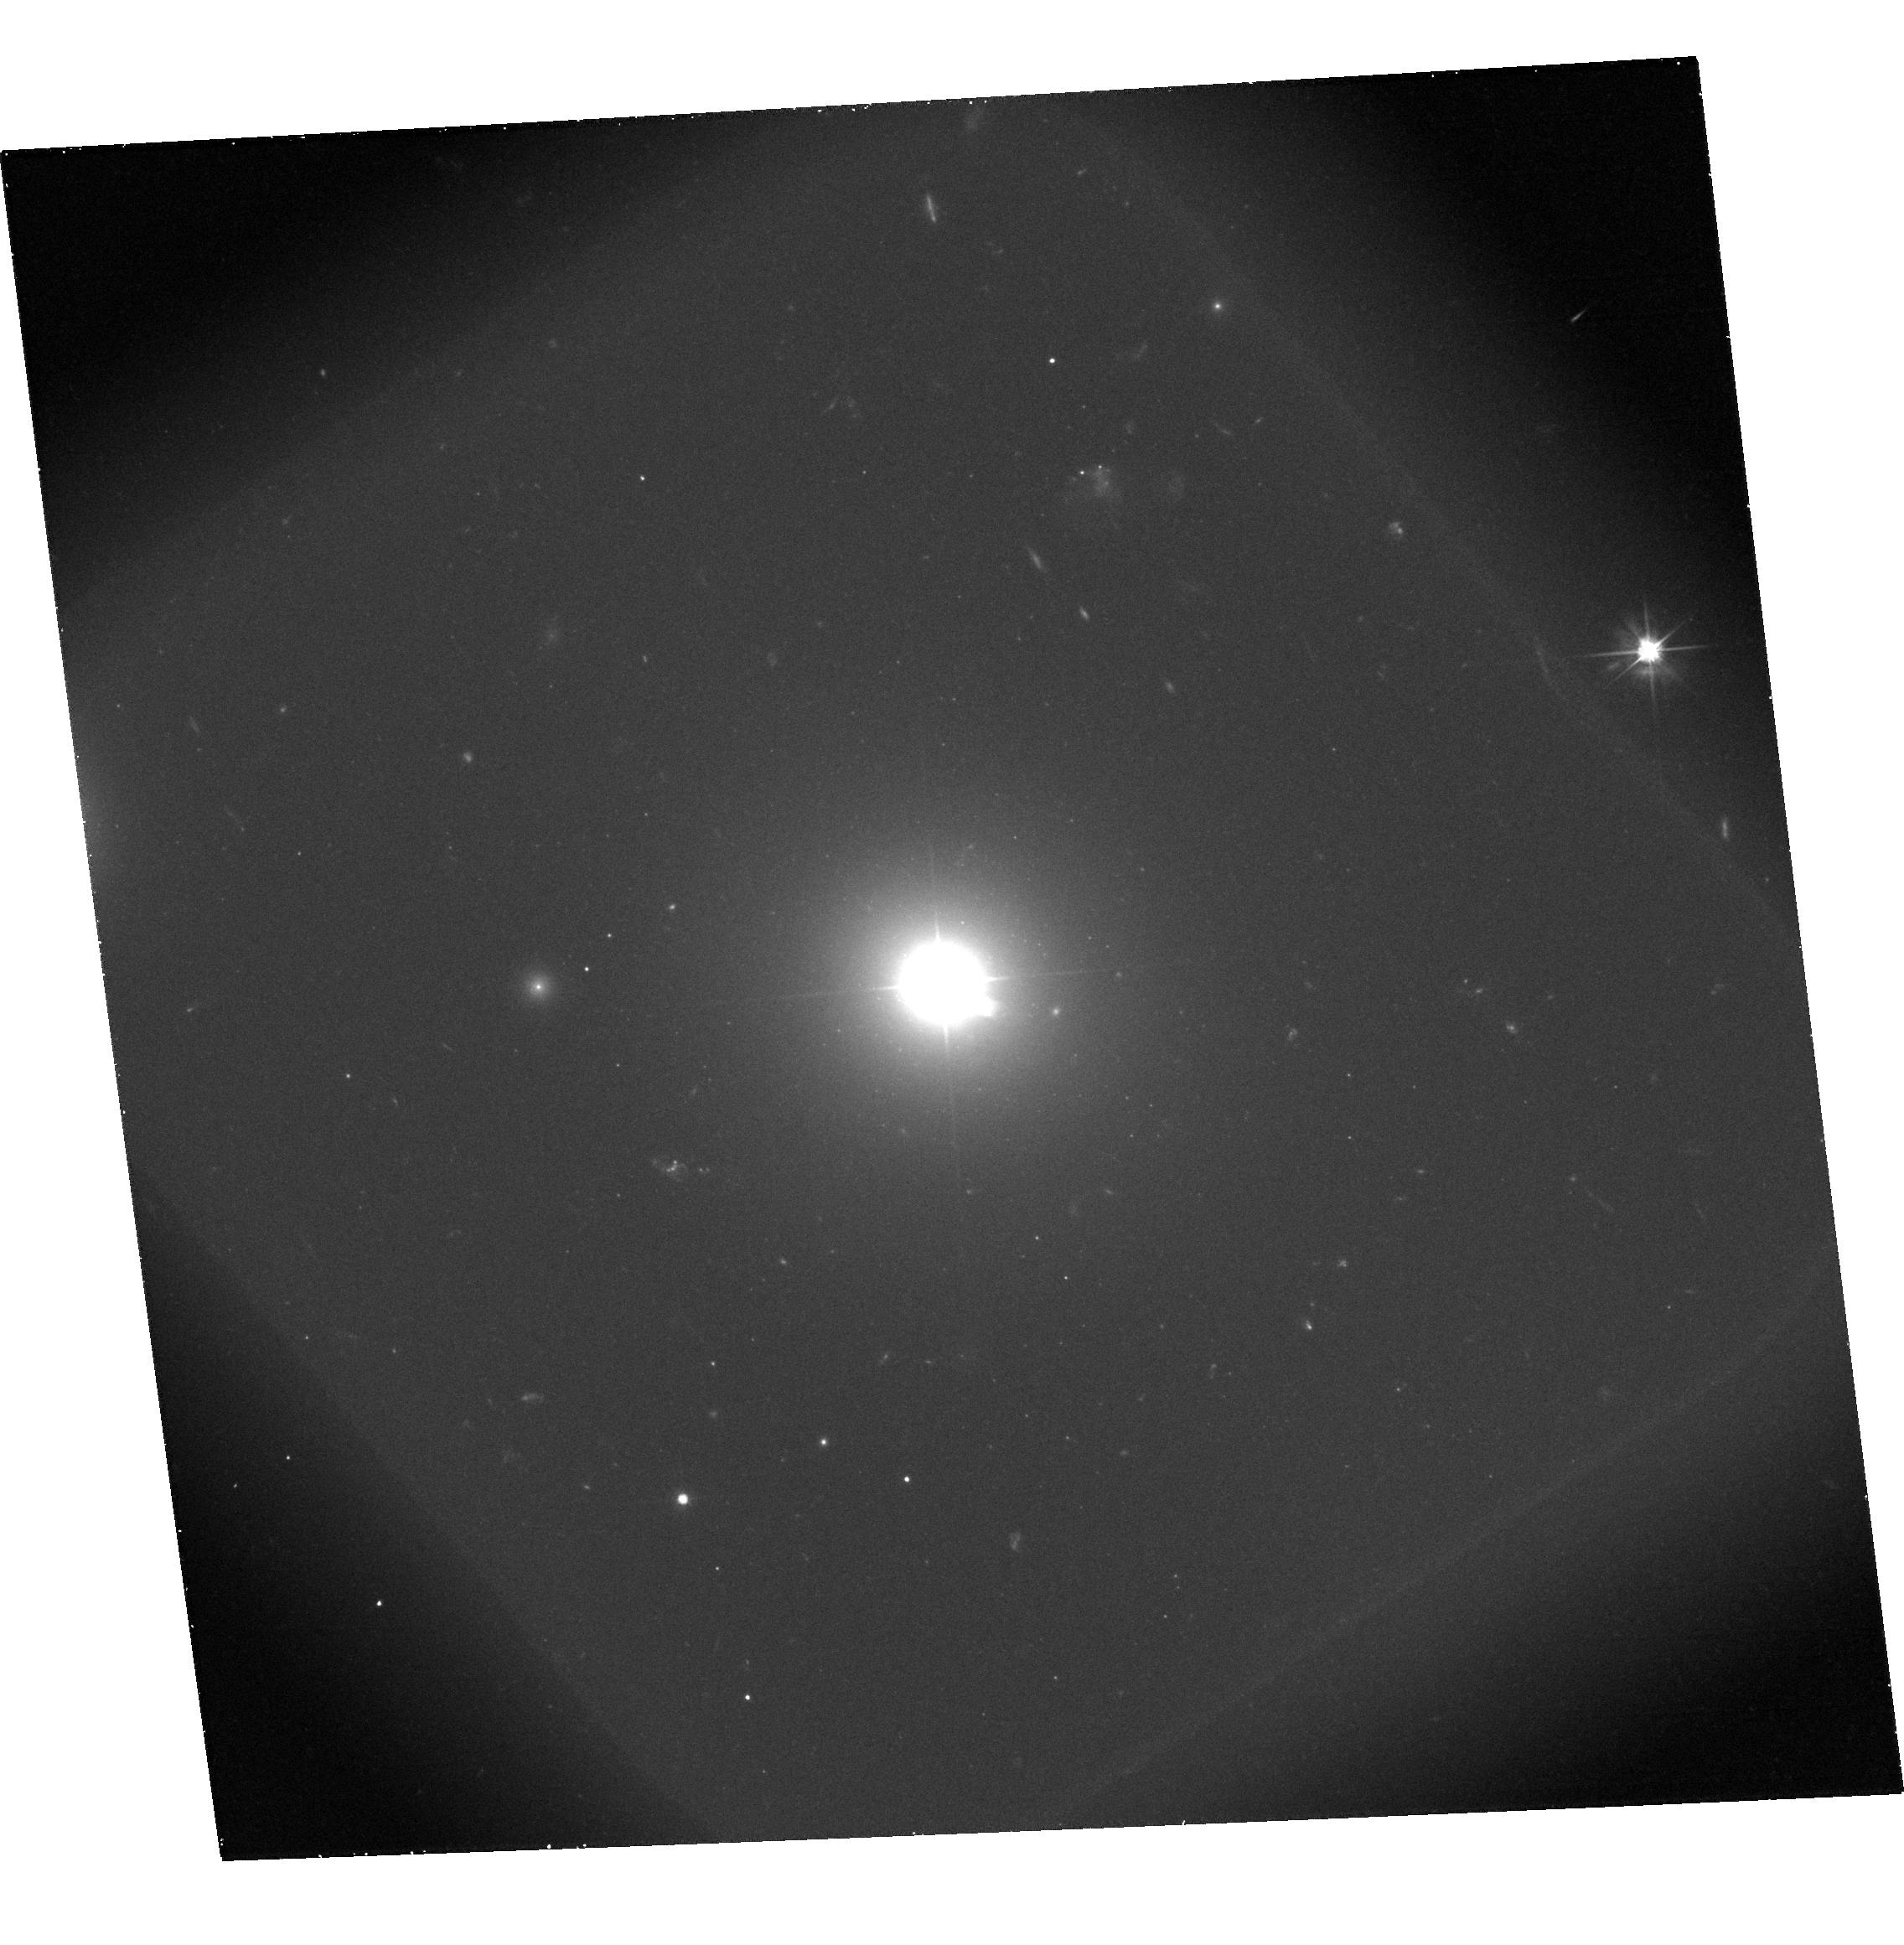
Target: 3C371
Instrument: ACS/WFC
Filter: F606W-POL120V
Exposure: 47 min
Observation ID: hst_9847_14_acs_wfc_f606w-pol120v_j8o814

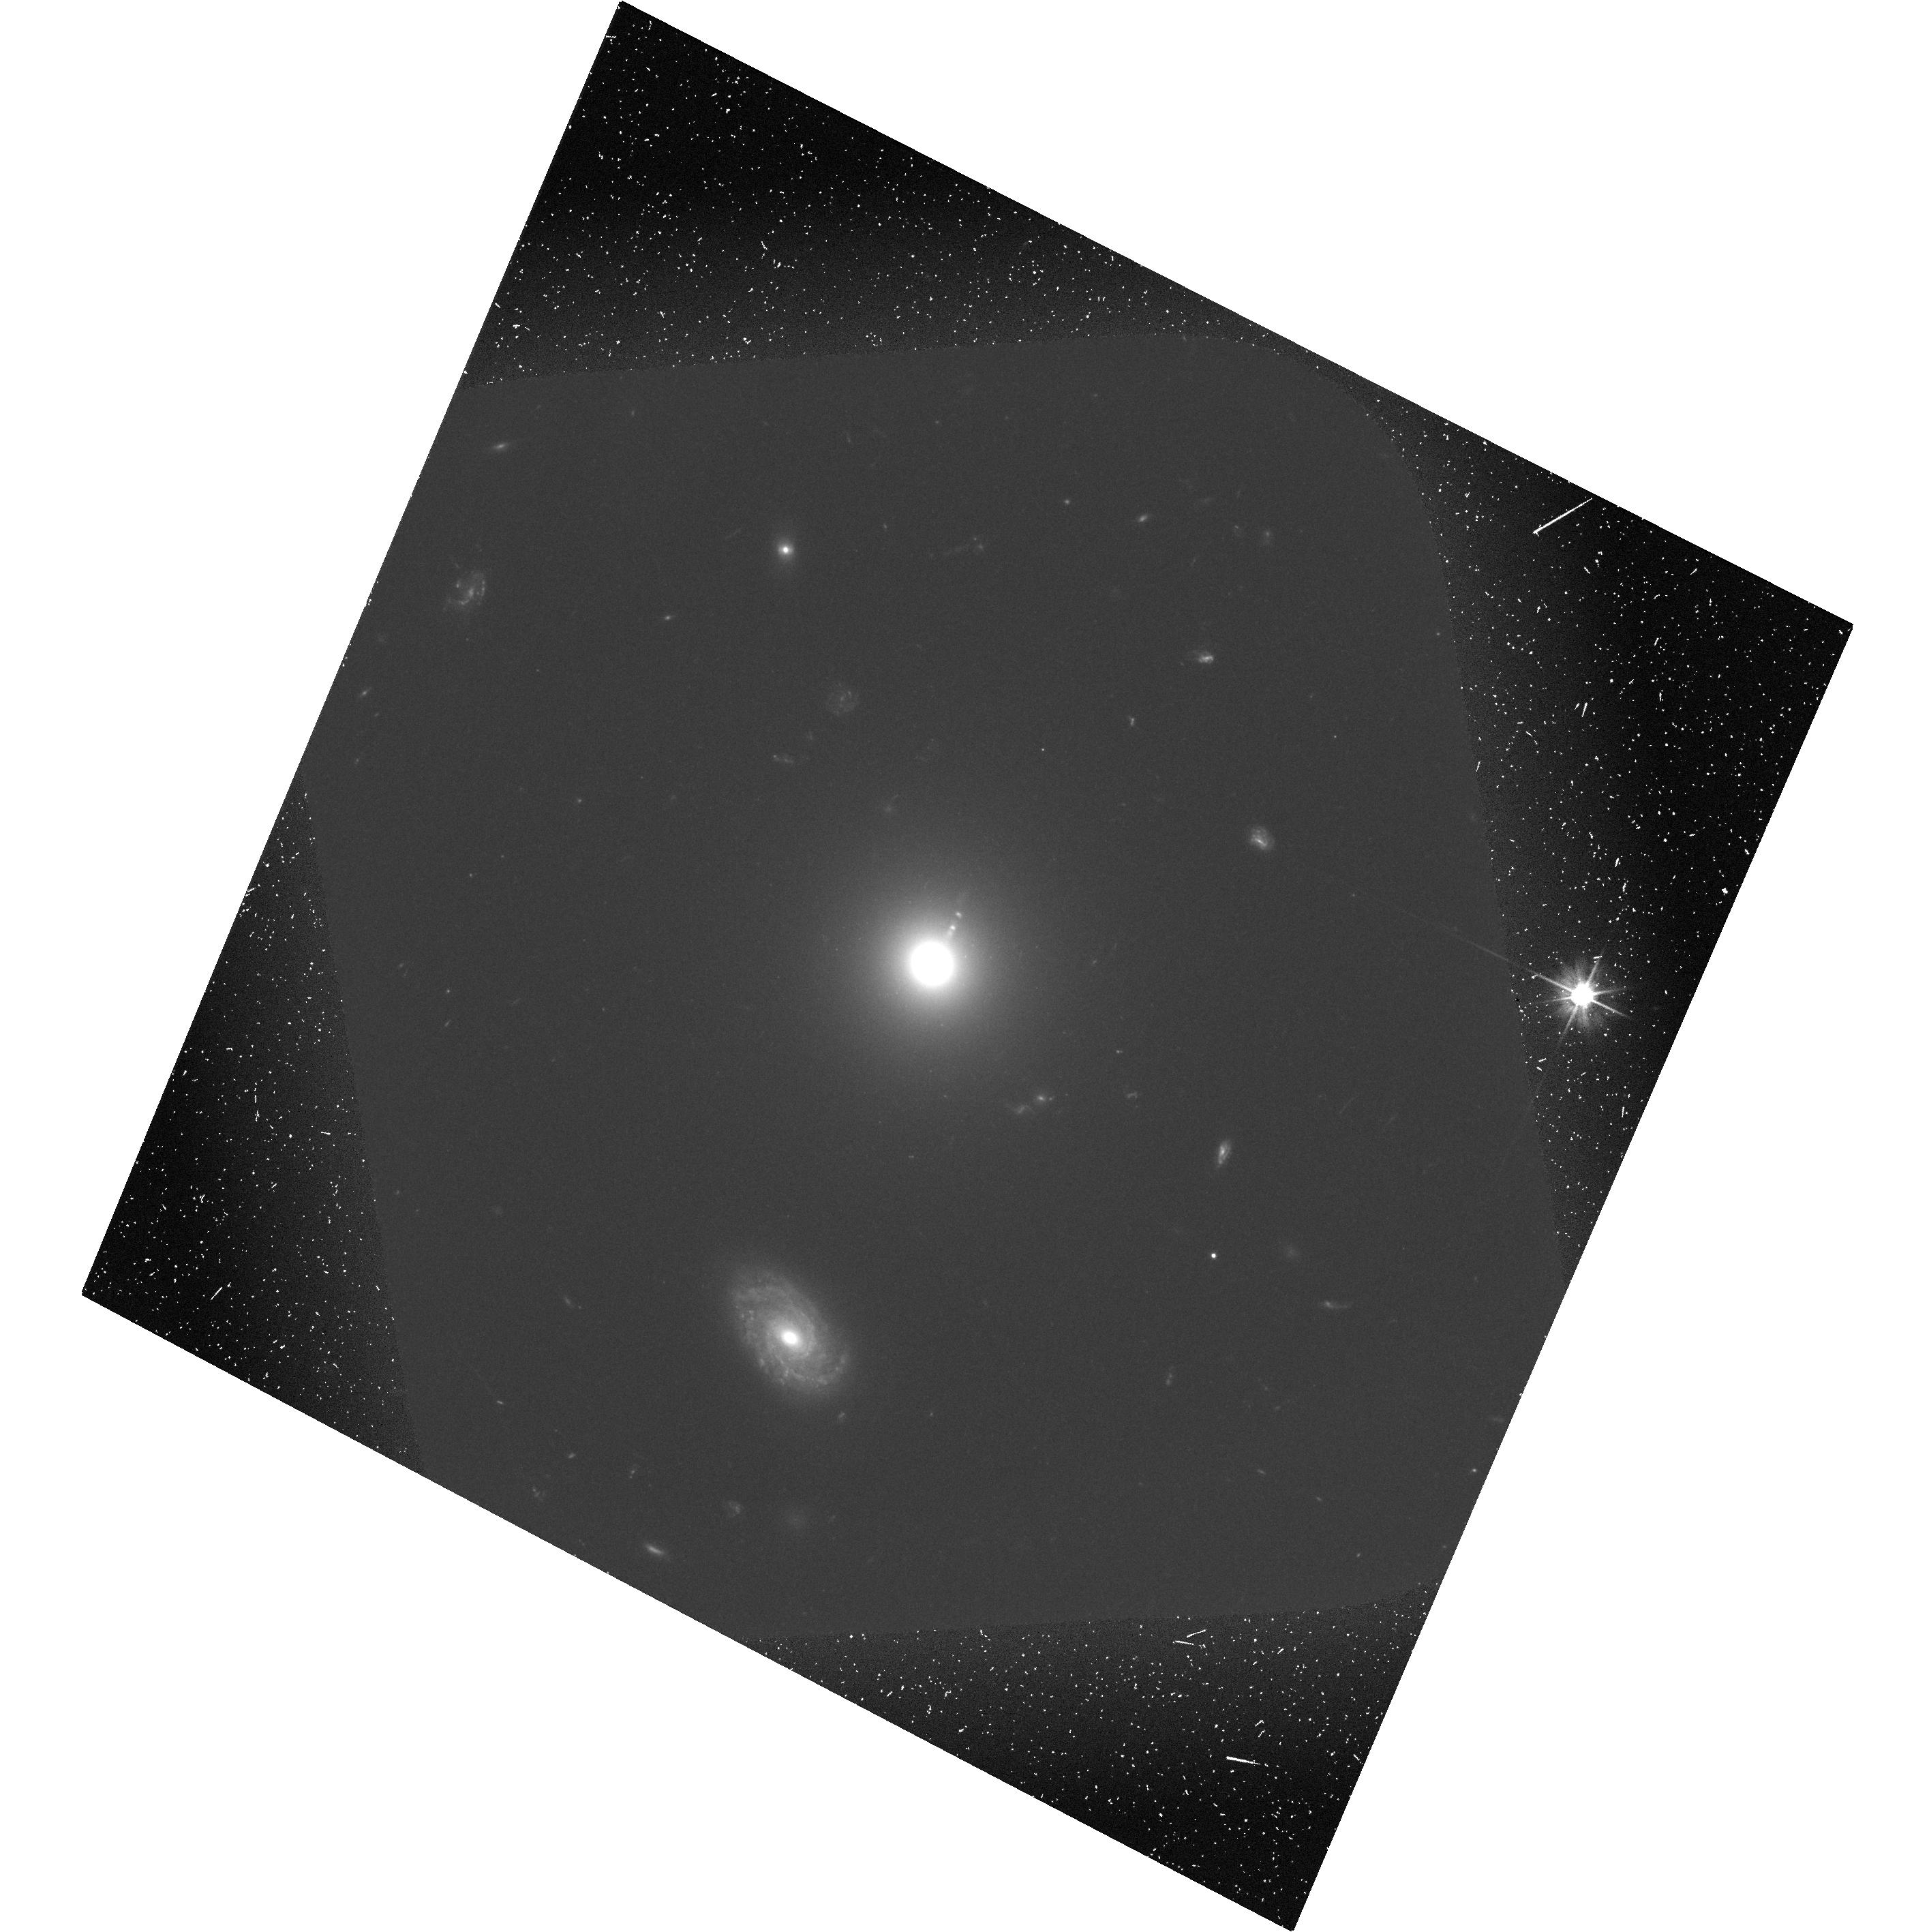
Target: 3C15
Instrument: ACS/WFC
Filter: F606W-POL0V
Exposure: 48 min
Observation ID: hst_9847_15_acs_wfc_f606w-pol0v_j8o815

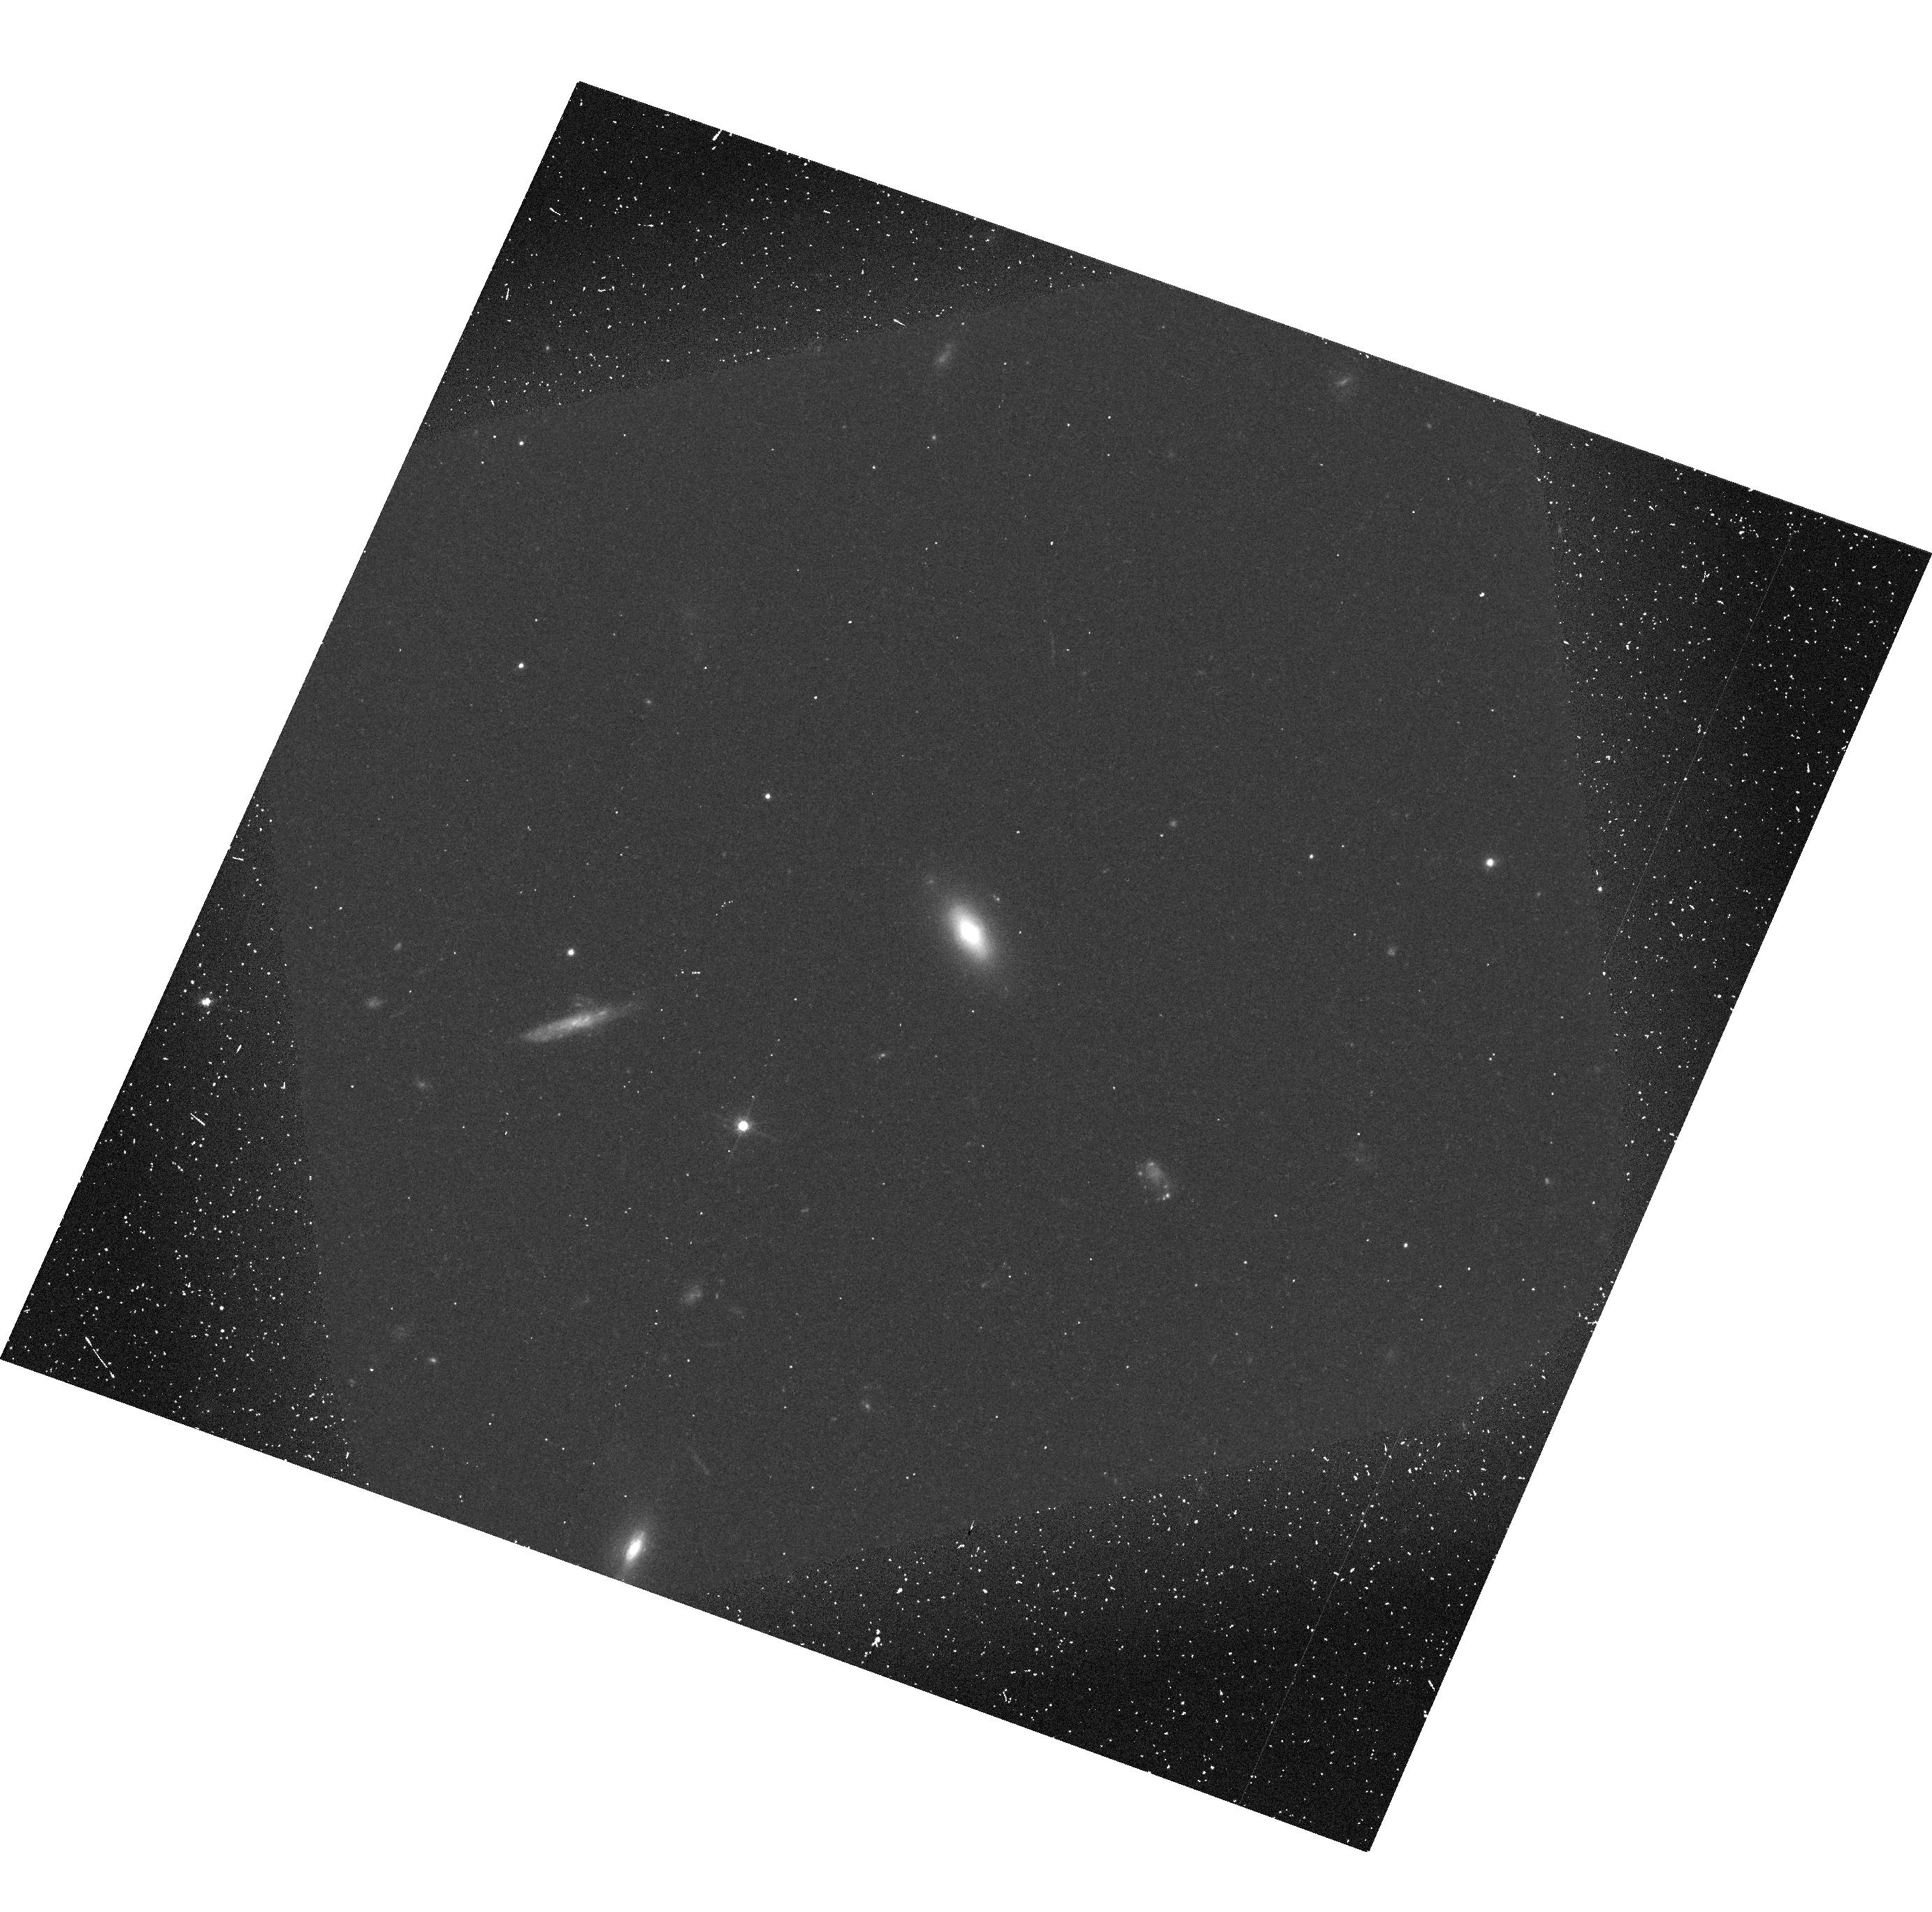
Target: PKS0521-36
Instrument: ACS/WFC
Filter: F606W-POL0V
Exposure: 19 min
Observation ID: hst_9847_12_acs_wfc_f606w-pol0v_j8o812

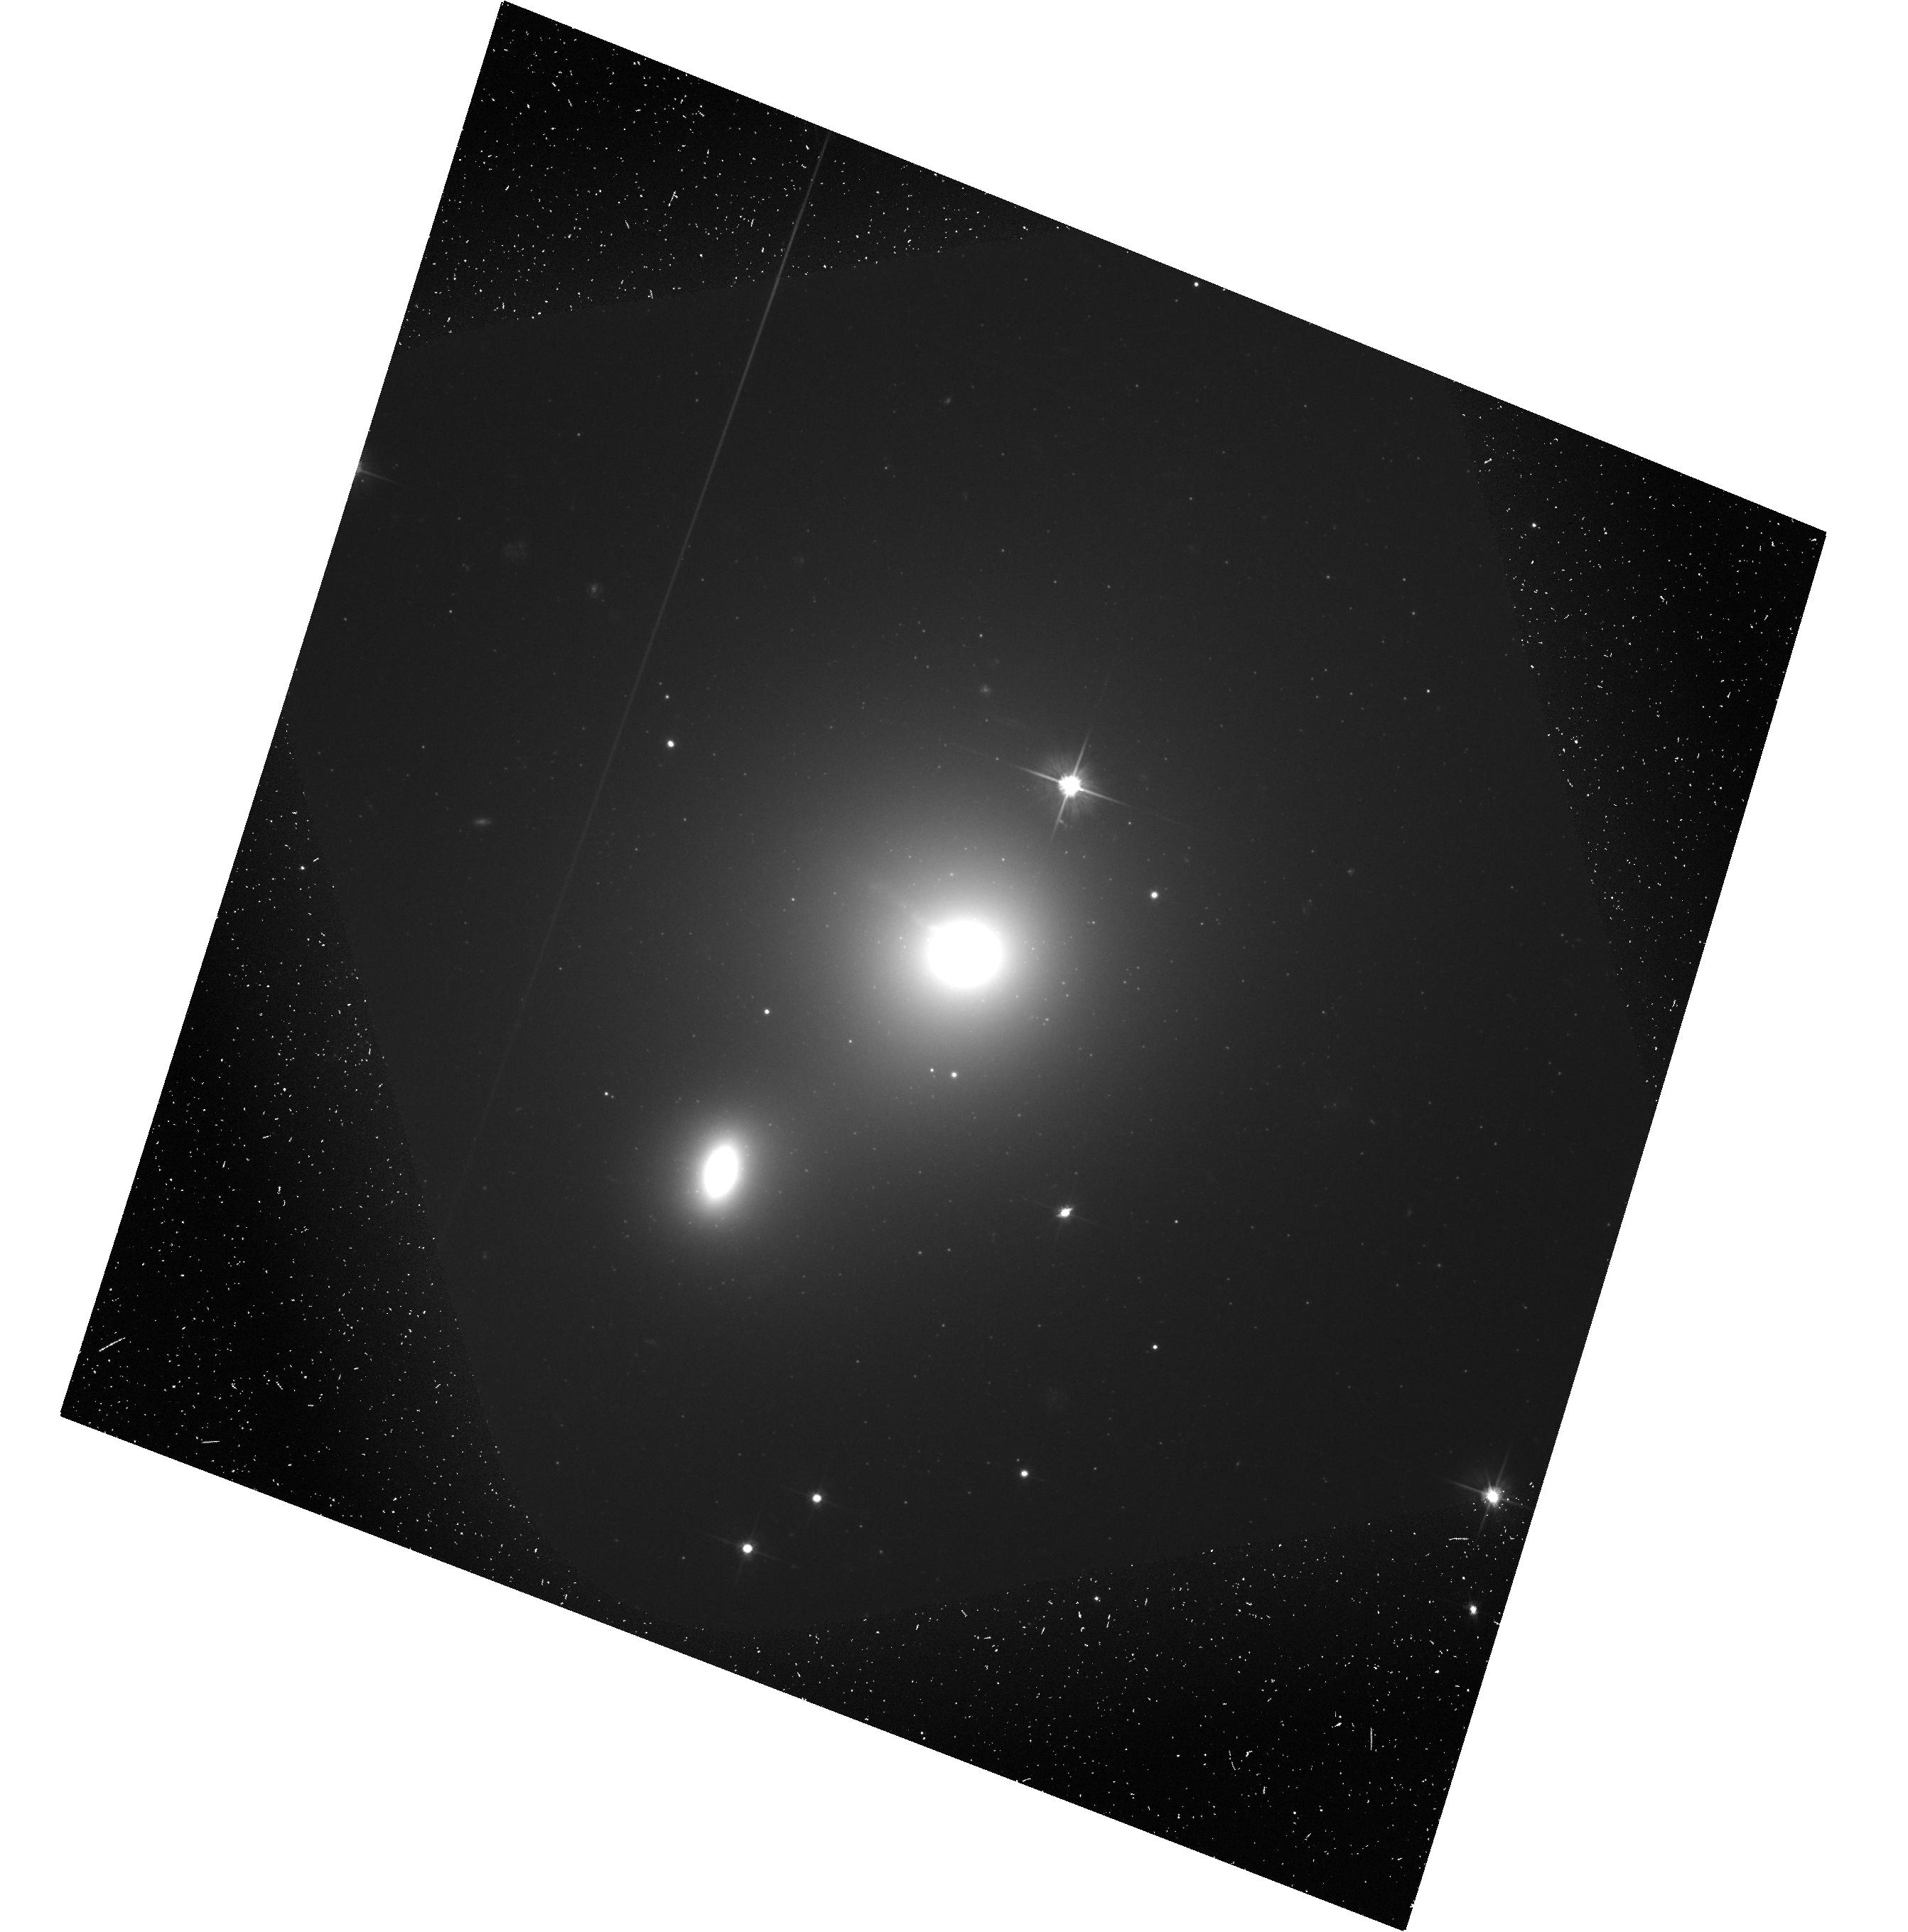
Target: 3C66B
Instrument: ACS/WFC
Filter: F606W-POL60V
Exposure: 49 min
Observation ID: hst_9847_13_acs_wfc_f606w-pol60v_j8o813

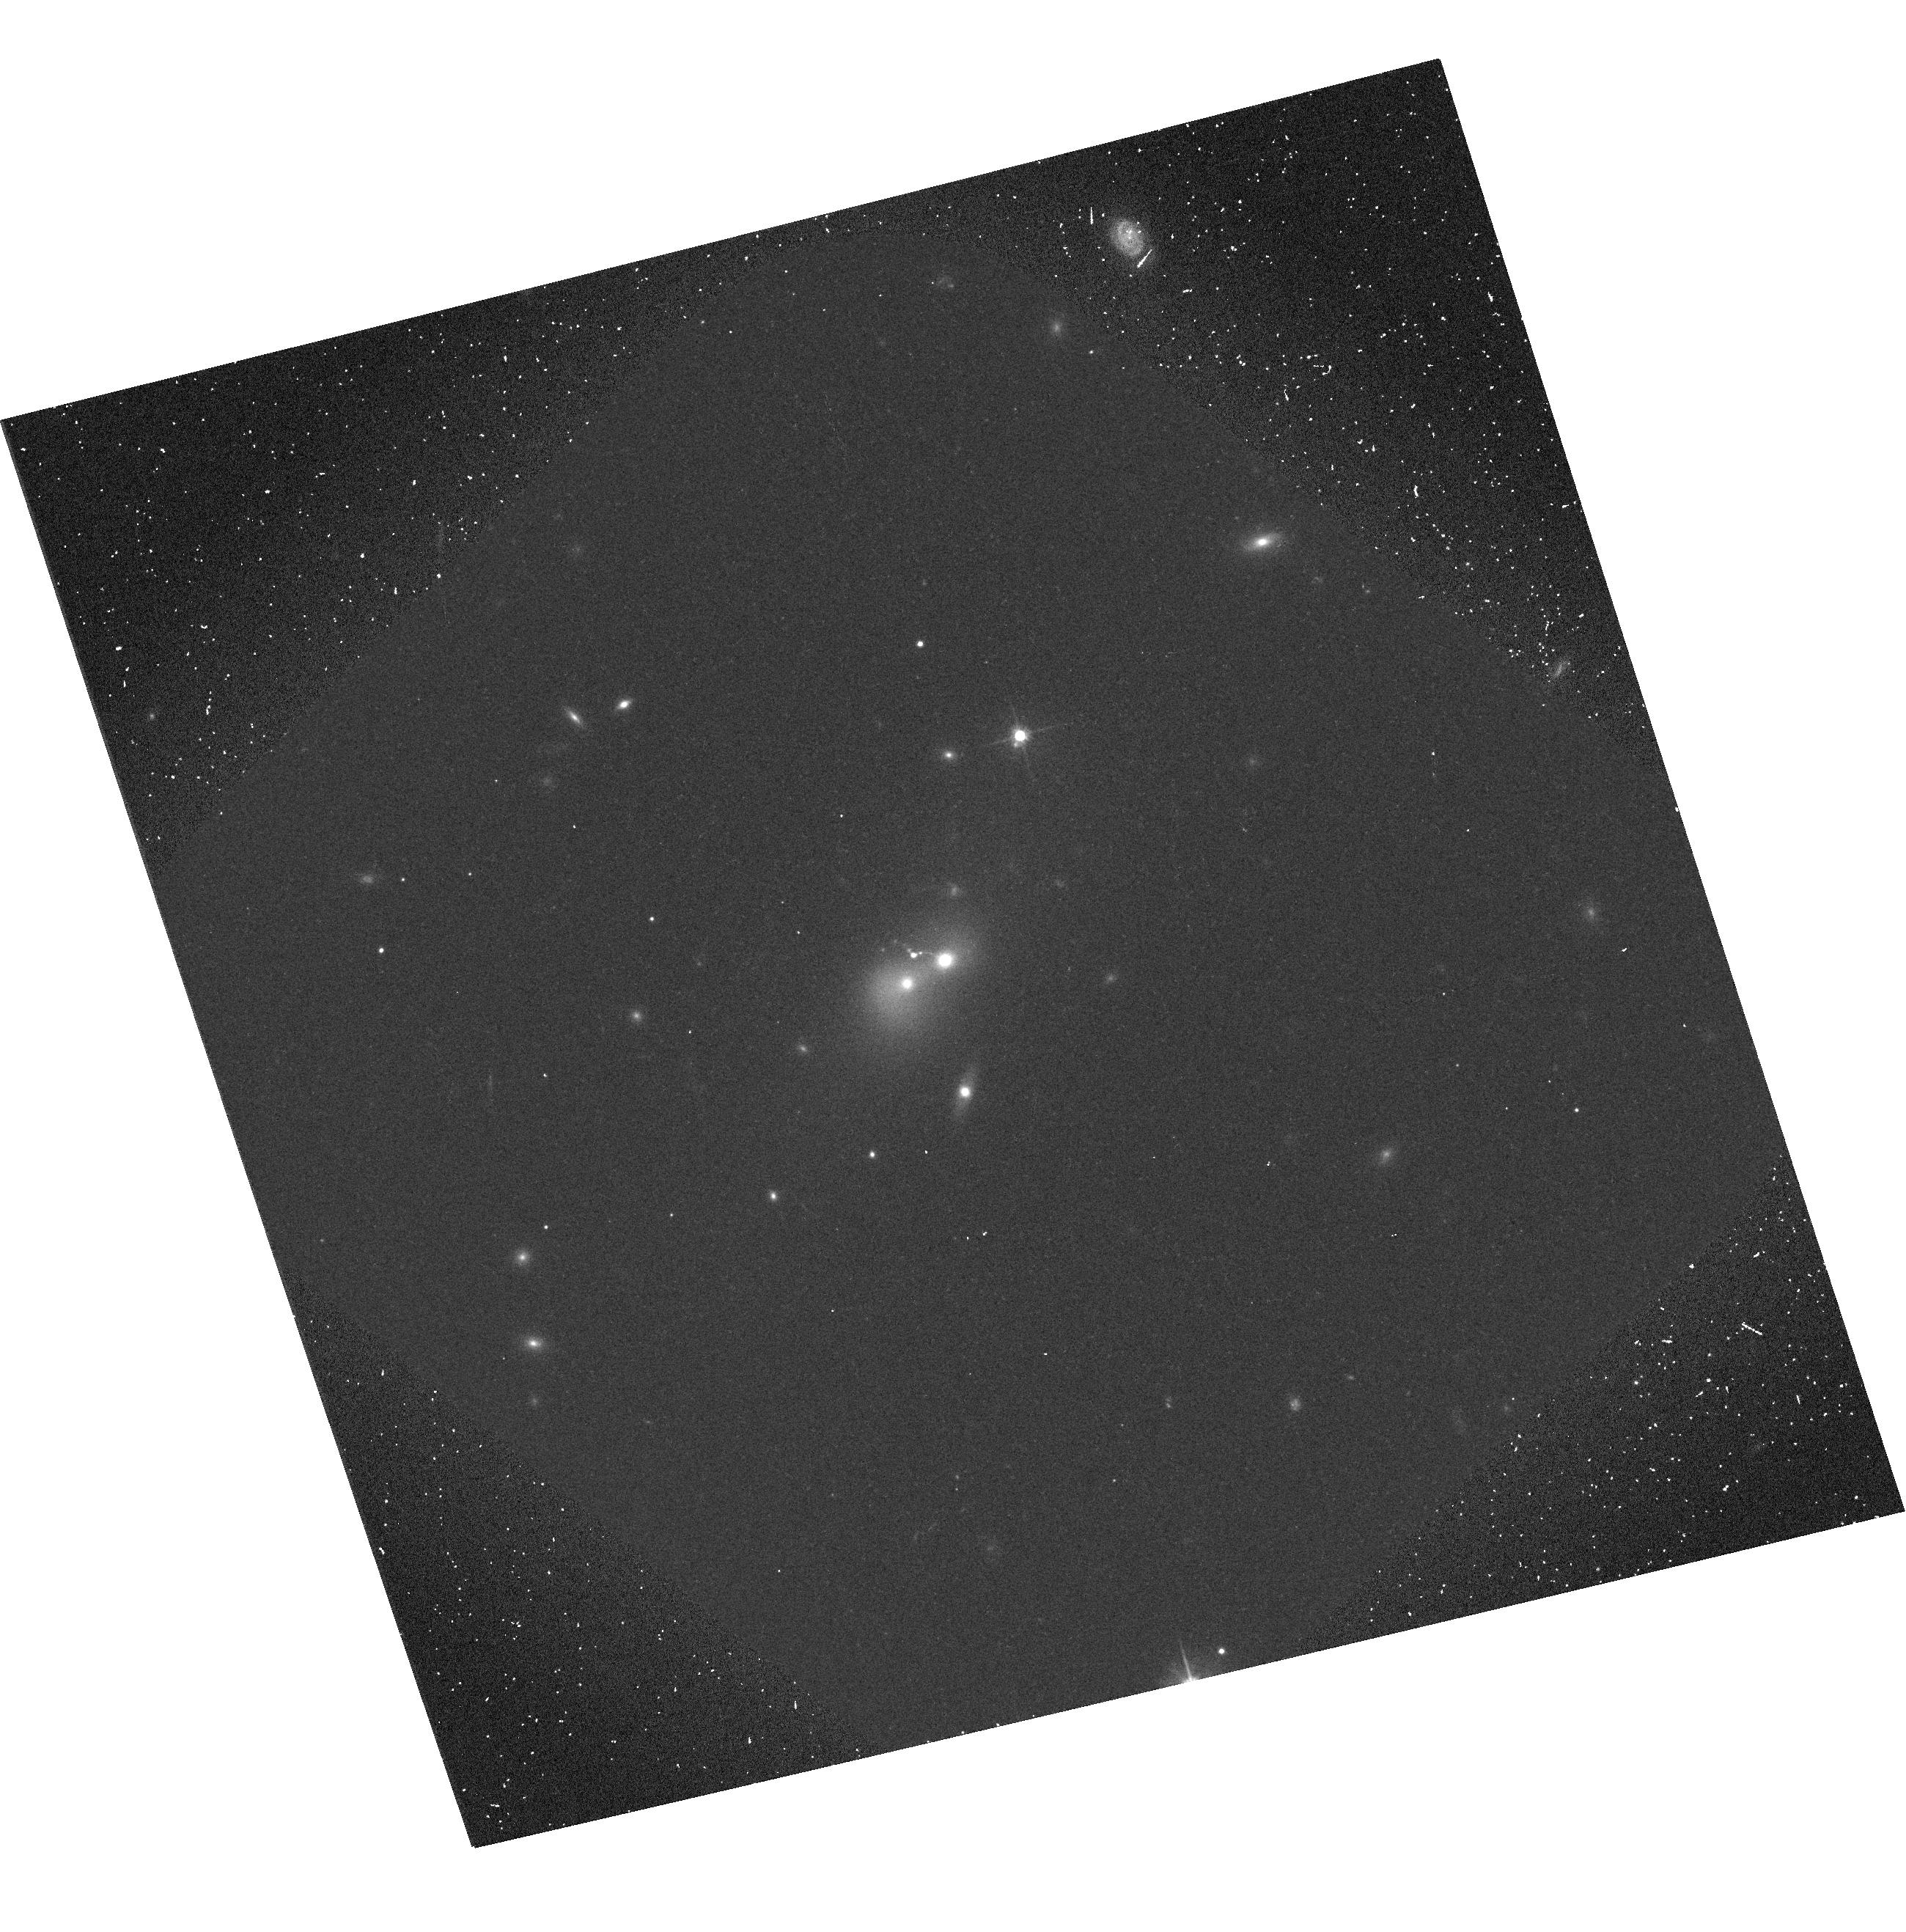
Target: 3C346
Instrument: ACS/WFC
Filter: F606W-POL60V
Exposure: 8 min
Observation ID: hst_9847_11_acs_wfc_f606w-pol60v_j8o811

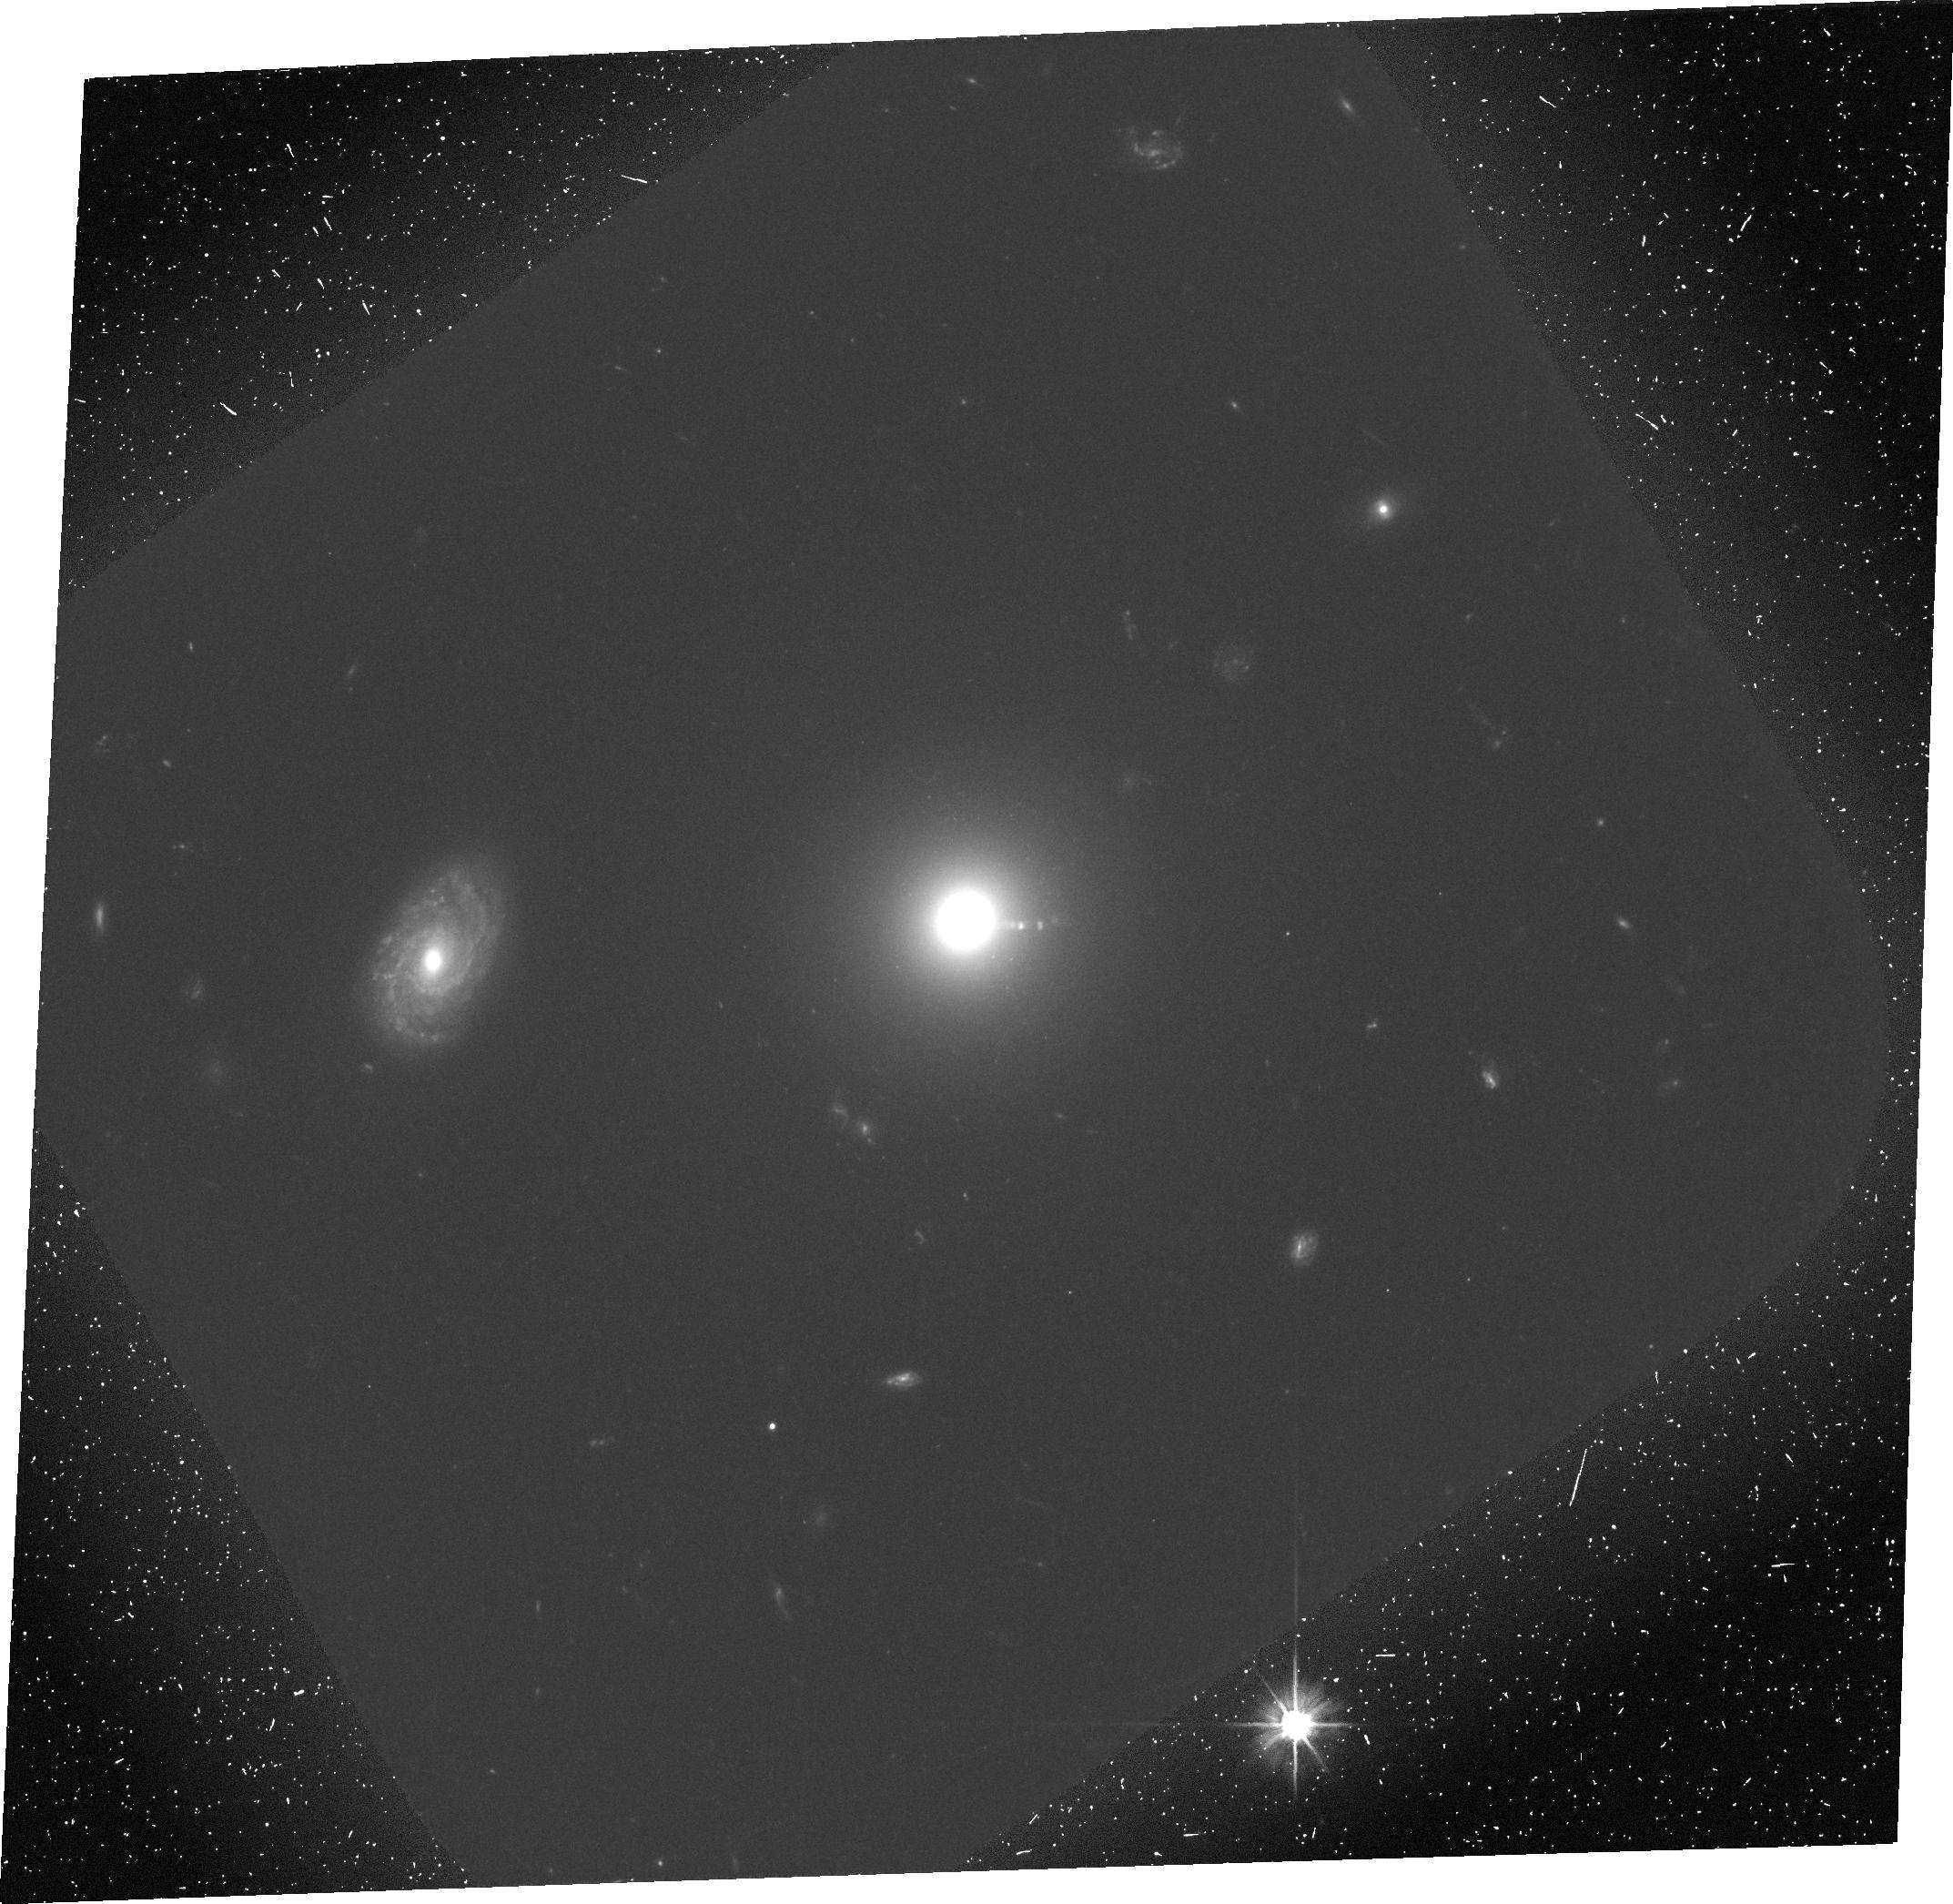
Target: 3C15
Instrument: ACS/WFC
Filter: F606W
Exposure: 48 min
Observation ID: j8o815020

The Structure and Physics of Extragalactic Jets (PI: Perlman, Eric S.)

As part of an ongoing investigation into the physics of jets, we propose to obtain ACS polarimetry of the jets of 3C 15, 3C 66B, 3C 346, 3C 371 and PKS 0521-36. This builds on our earlier HST work and completes a sample of 9 jets that spans the range of jet luminosities and morphological types. All of these jets have deep, multi-band HST imaging, and radio polarimetry at matching resolution, and all but one has Chandra data. Our goal is to investigate three fundamental issues, brought to light by recent HST and Chandra observations. These are: (1) What is the energetic and magnetic field structure of jets? (2) What is the nature of particle acceleration in jets? (3) What is the nature of the X-ray emission from jets, and what is its relationship to lower energy emissions? Optical polarimetry provides unique information about all of these issues. Because of their vastly different radiative lifetimes (hundreds of years compared to millions), optical and radio polarimetry probe different electron populations and emission regions. Comparison of radio and optical polarimetry can therefore yield direct information about the three-dimensional energetic and magnetic field structure of jets. Optical polarimetry traces the magnetic field configuration in and near electron acceleration regions, and when combined with optical and X-ray spectral index maps, polarimetry can yield key constraints about particle acceleration and the nature of the X-ray emission of jets.